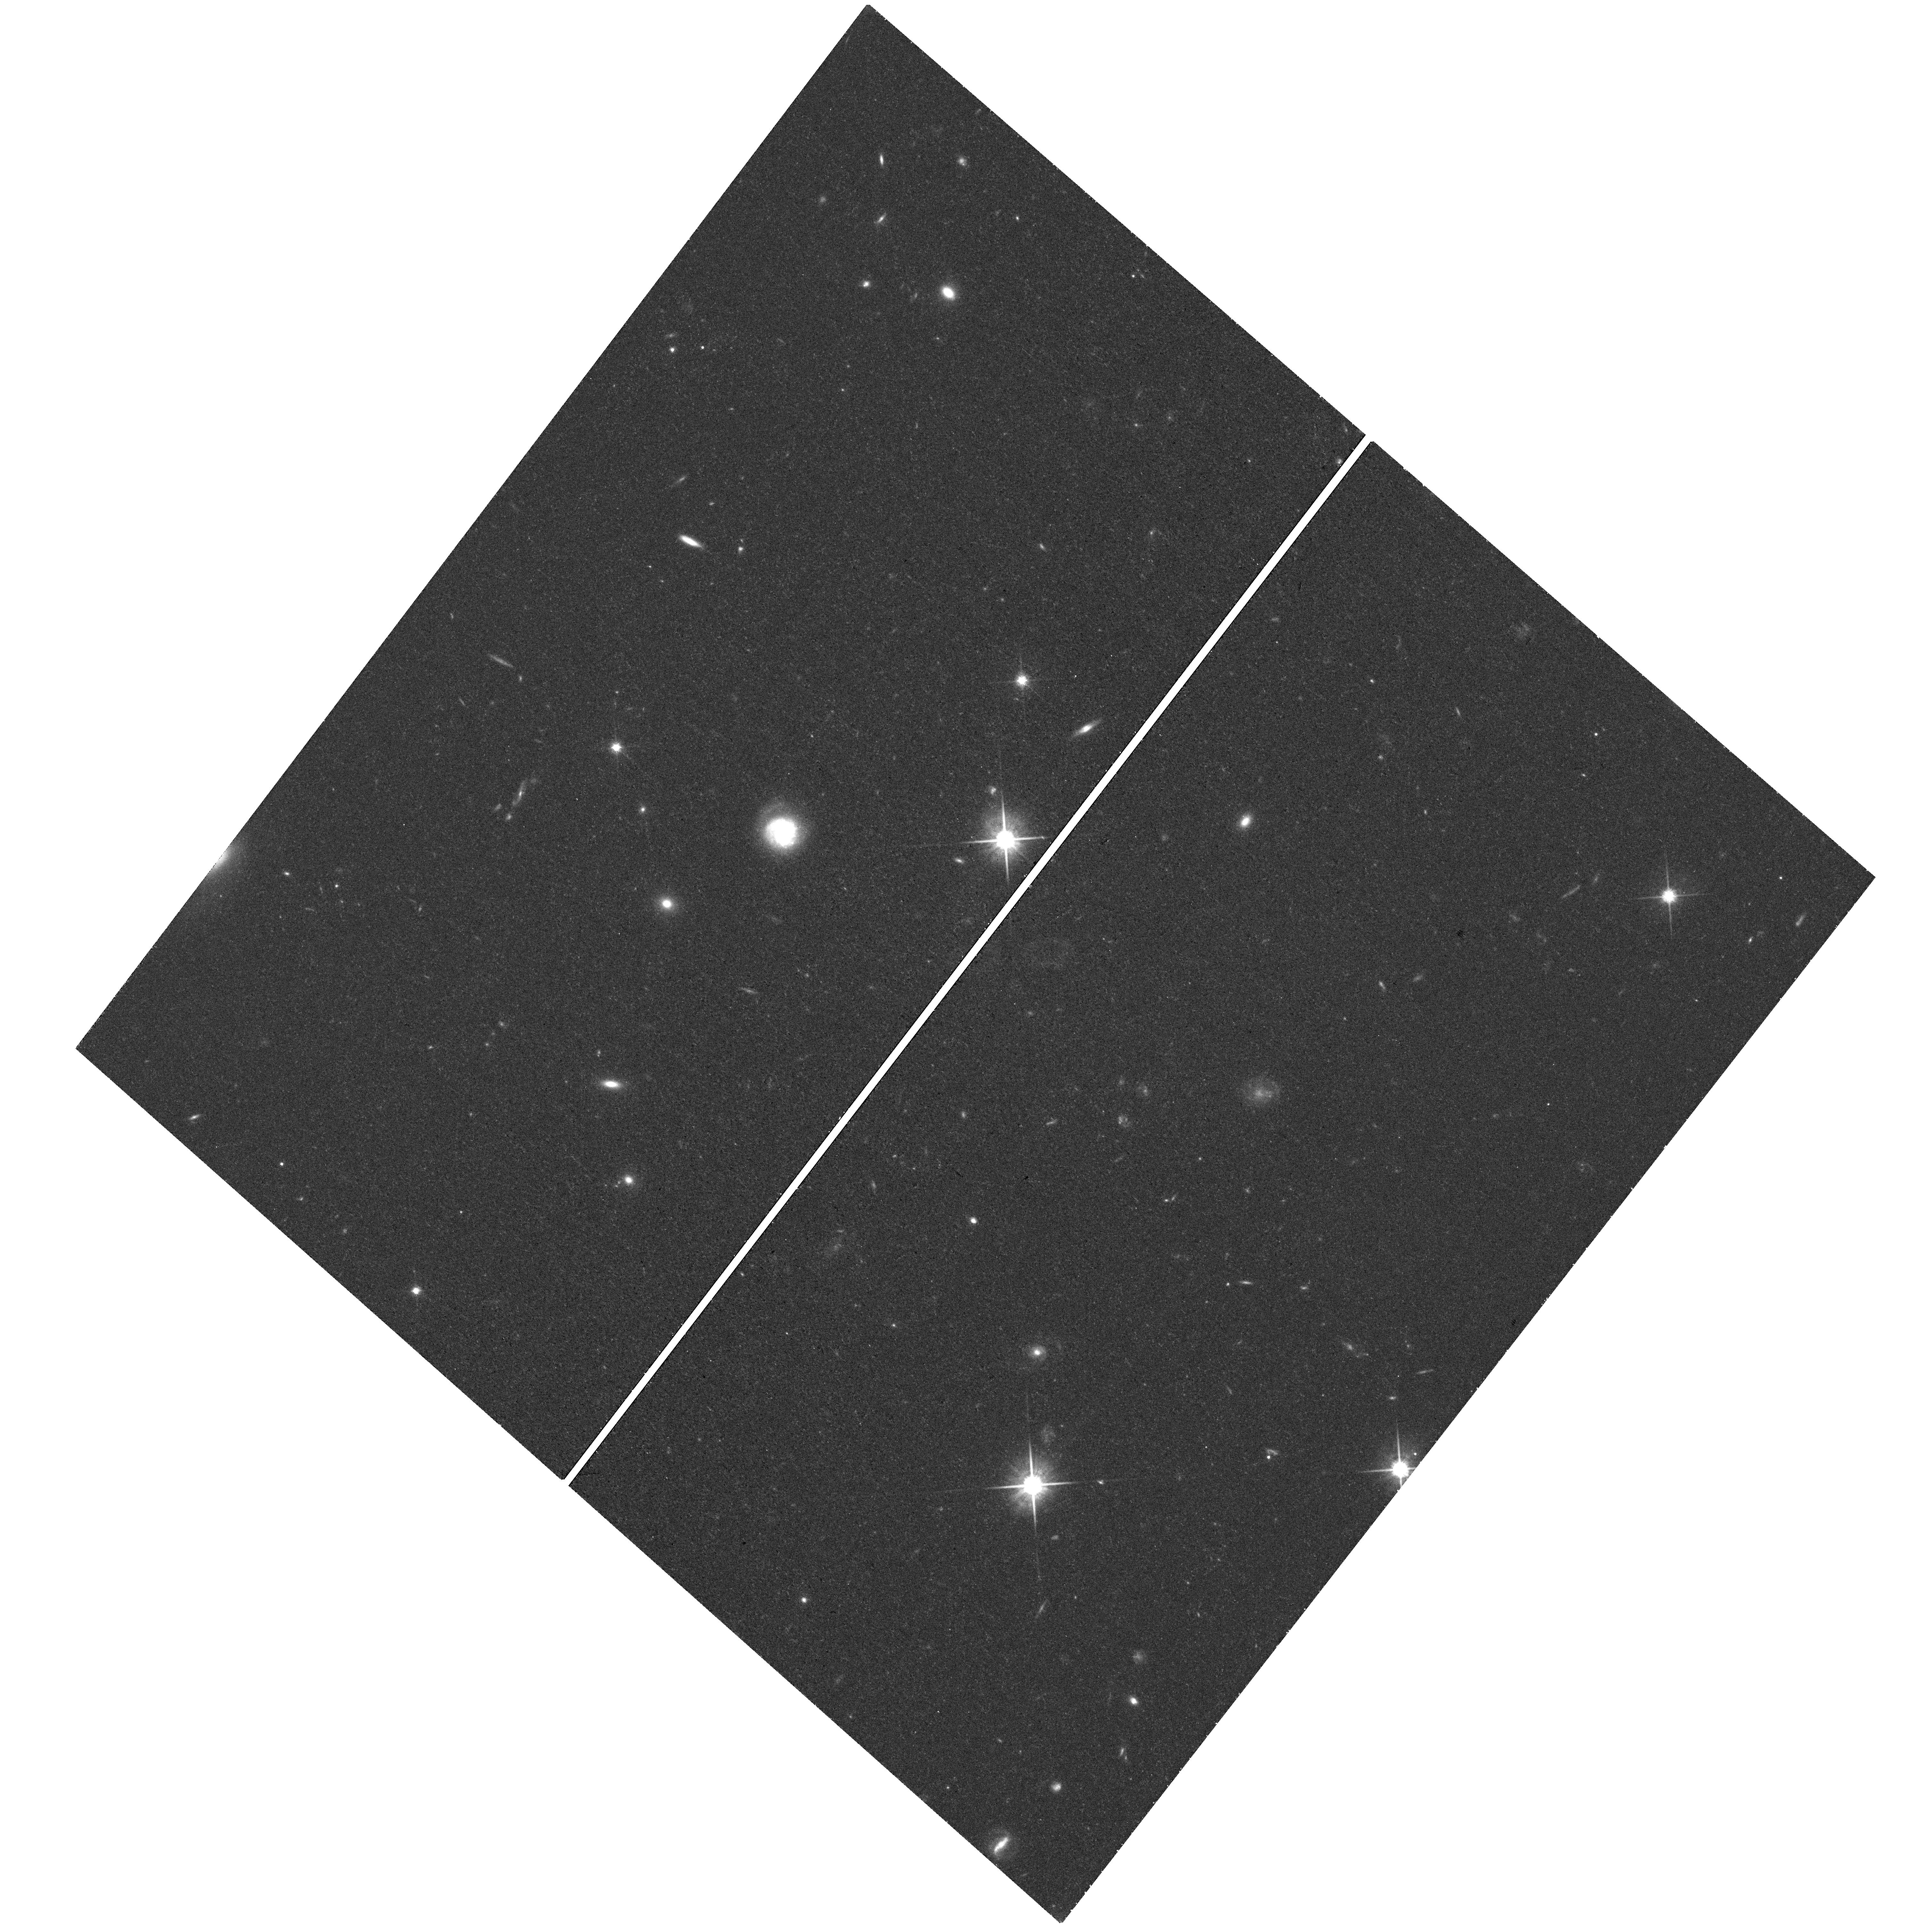
Target: field at RA 153.725°, Dec 42.438°
Instrument: WFC3/UVIS
Filter: F814W
Exposure: 36 min
Observation ID: hst_15930_04_wfc3_uvis_f814w_ie2r04

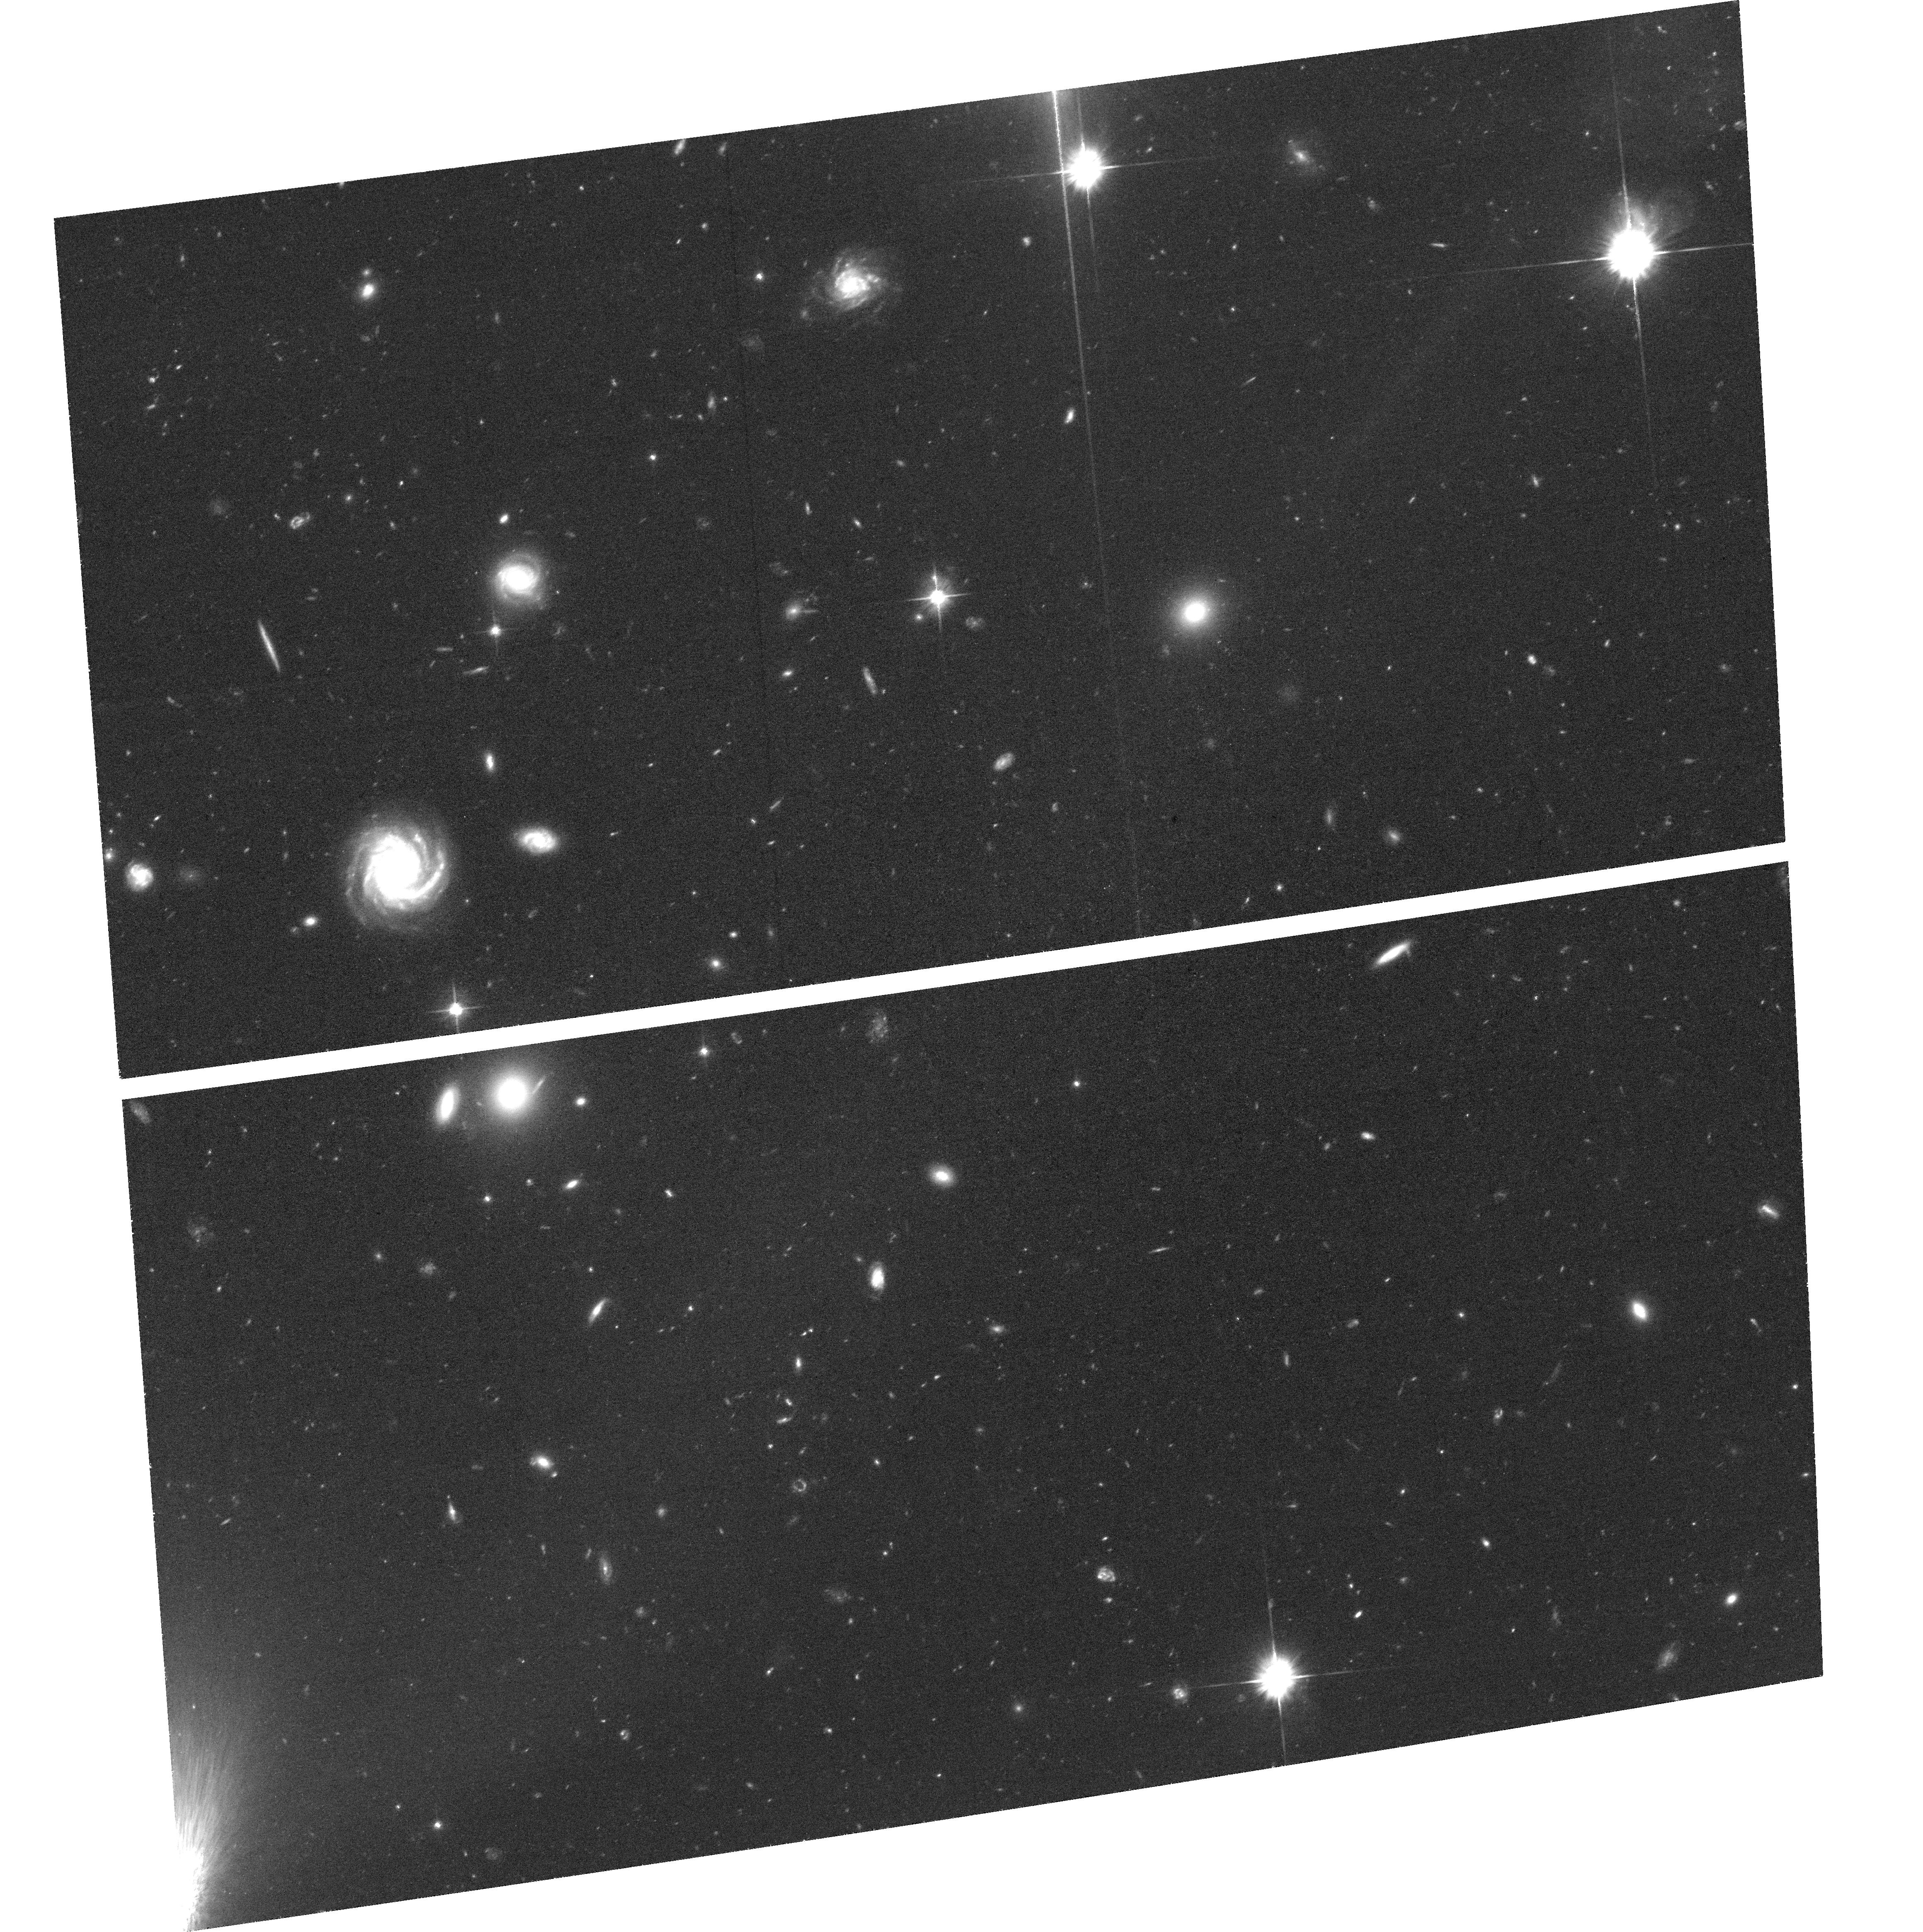
Target: STREAME1
Instrument: ACS/WFC
Filter: F606W
Exposure: 1.2 h
Observation ID: hst_15930_52_acs_wfc_f606w_je2r52

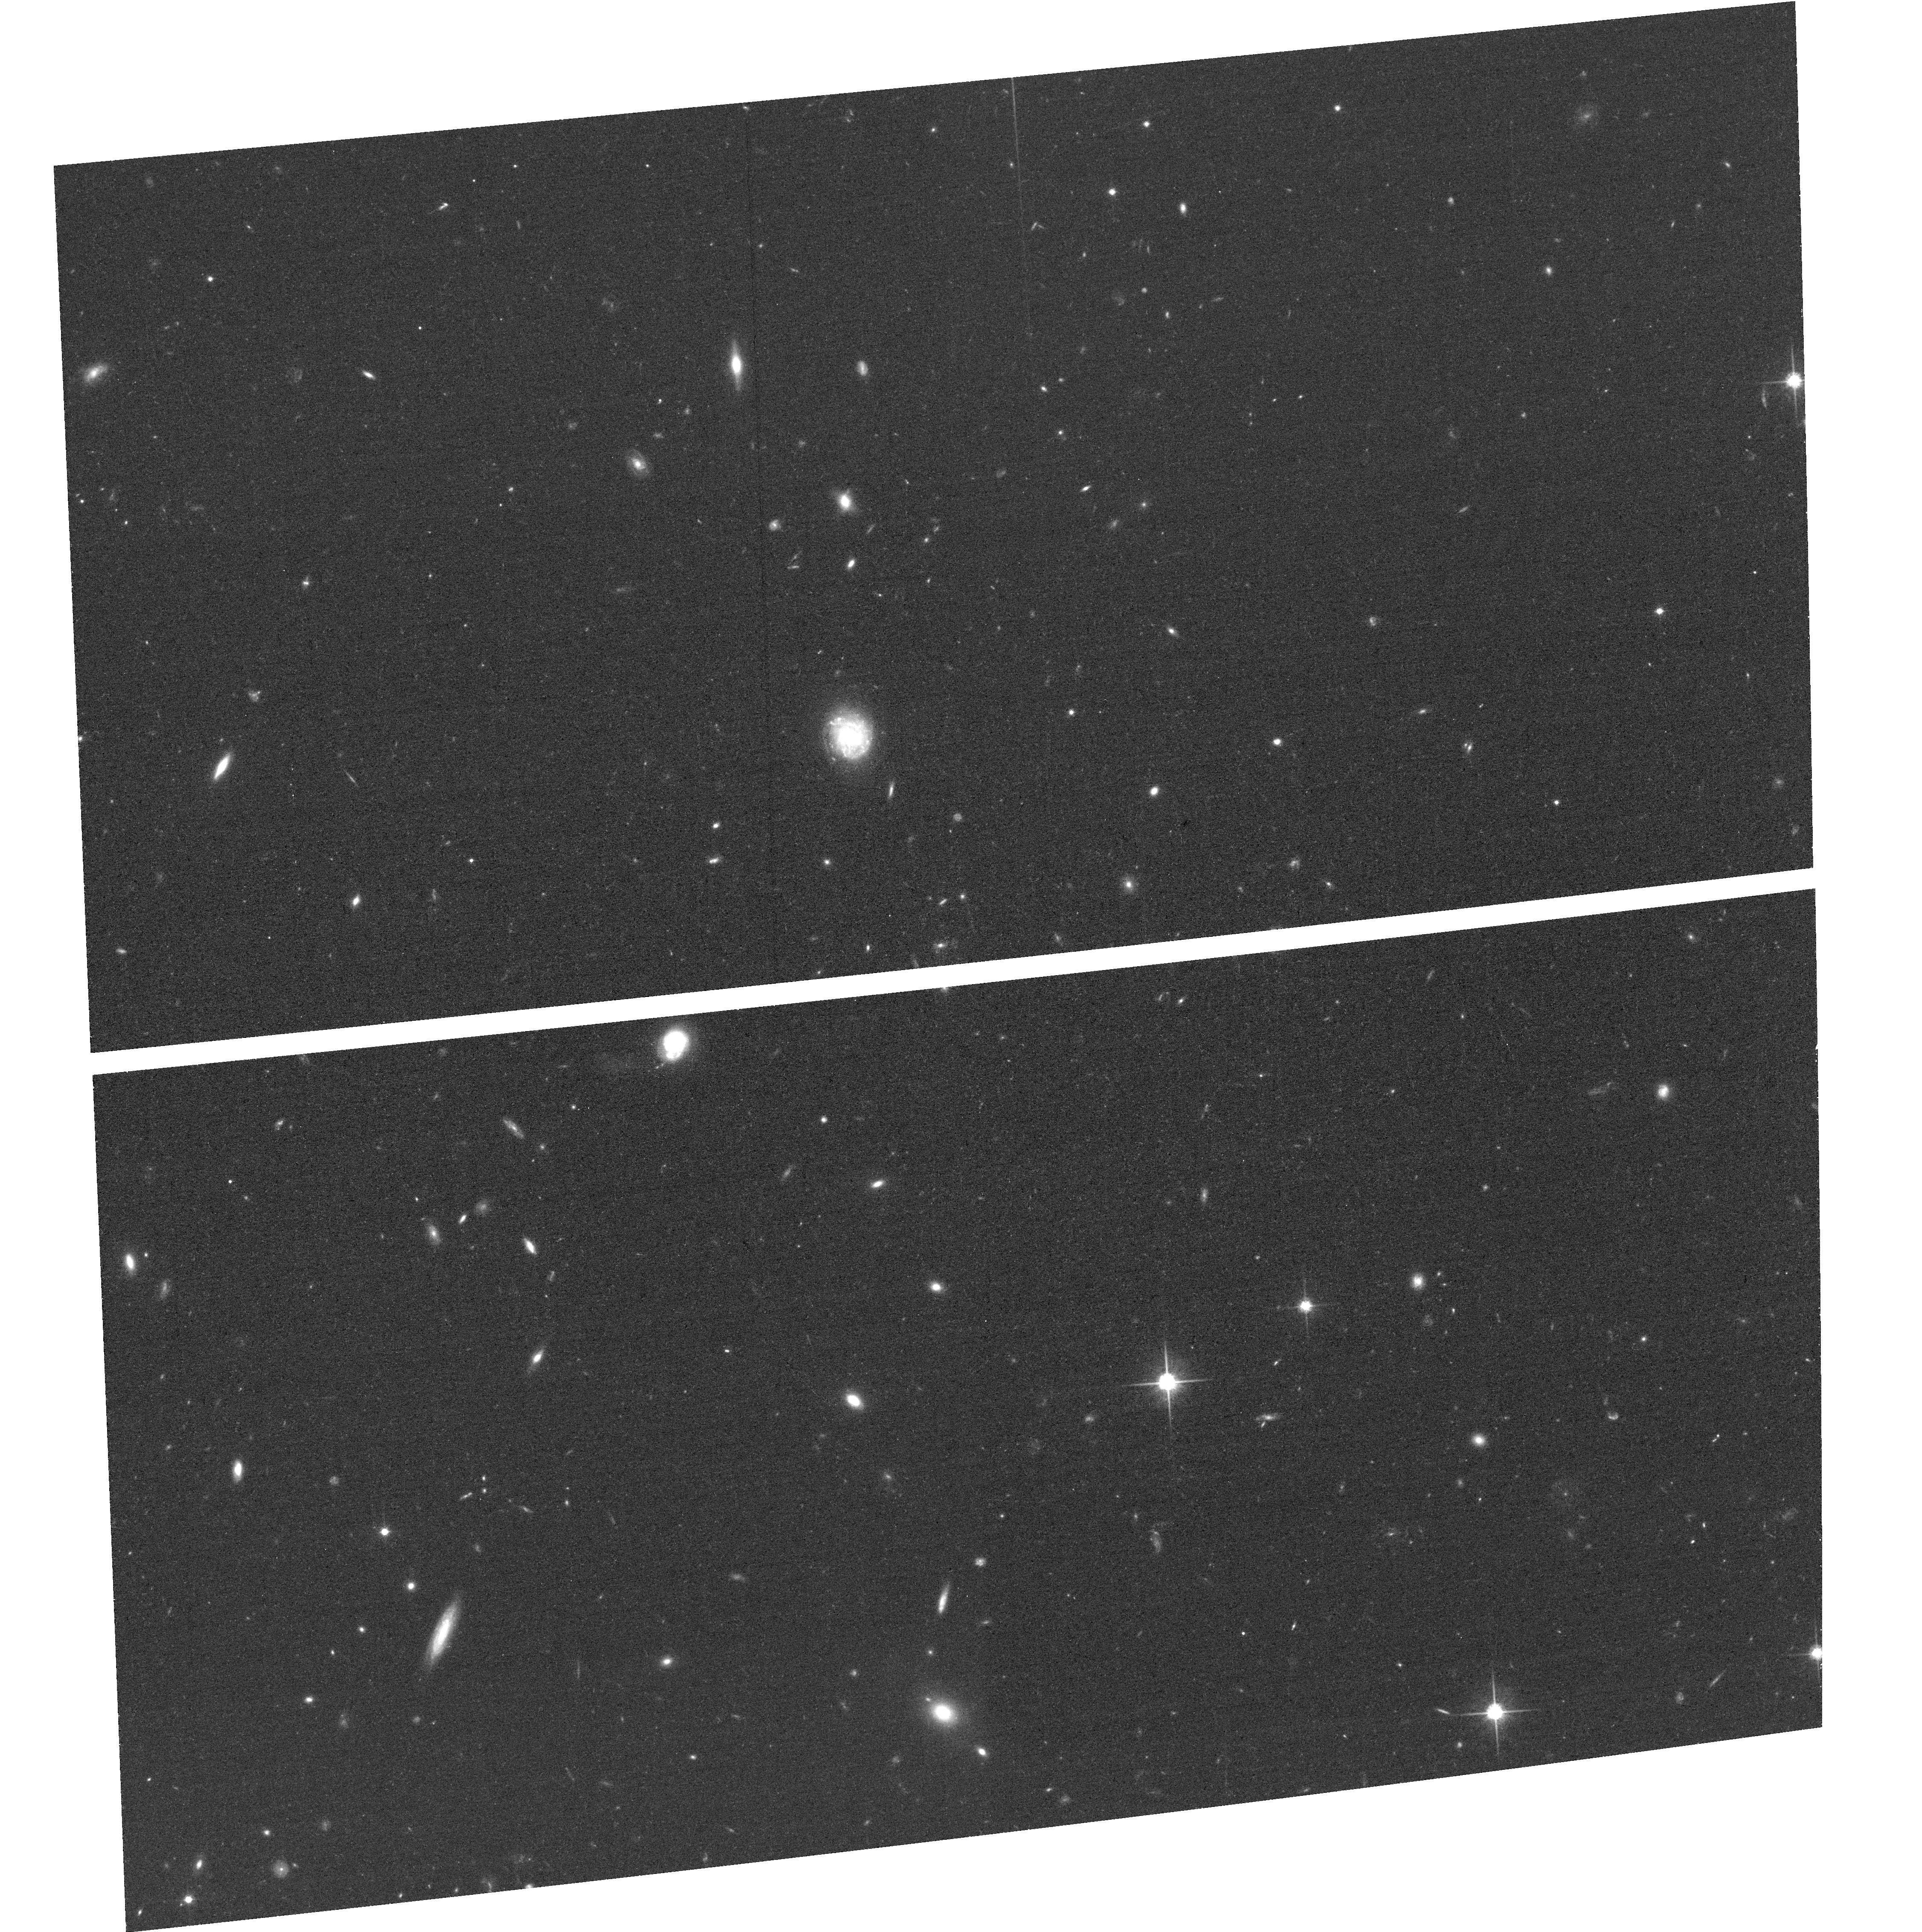
Target: SPUR4
Instrument: ACS/WFC
Filter: F814W
Exposure: 33 min
Observation ID: hst_15930_04_acs_wfc_f814w_je2r04

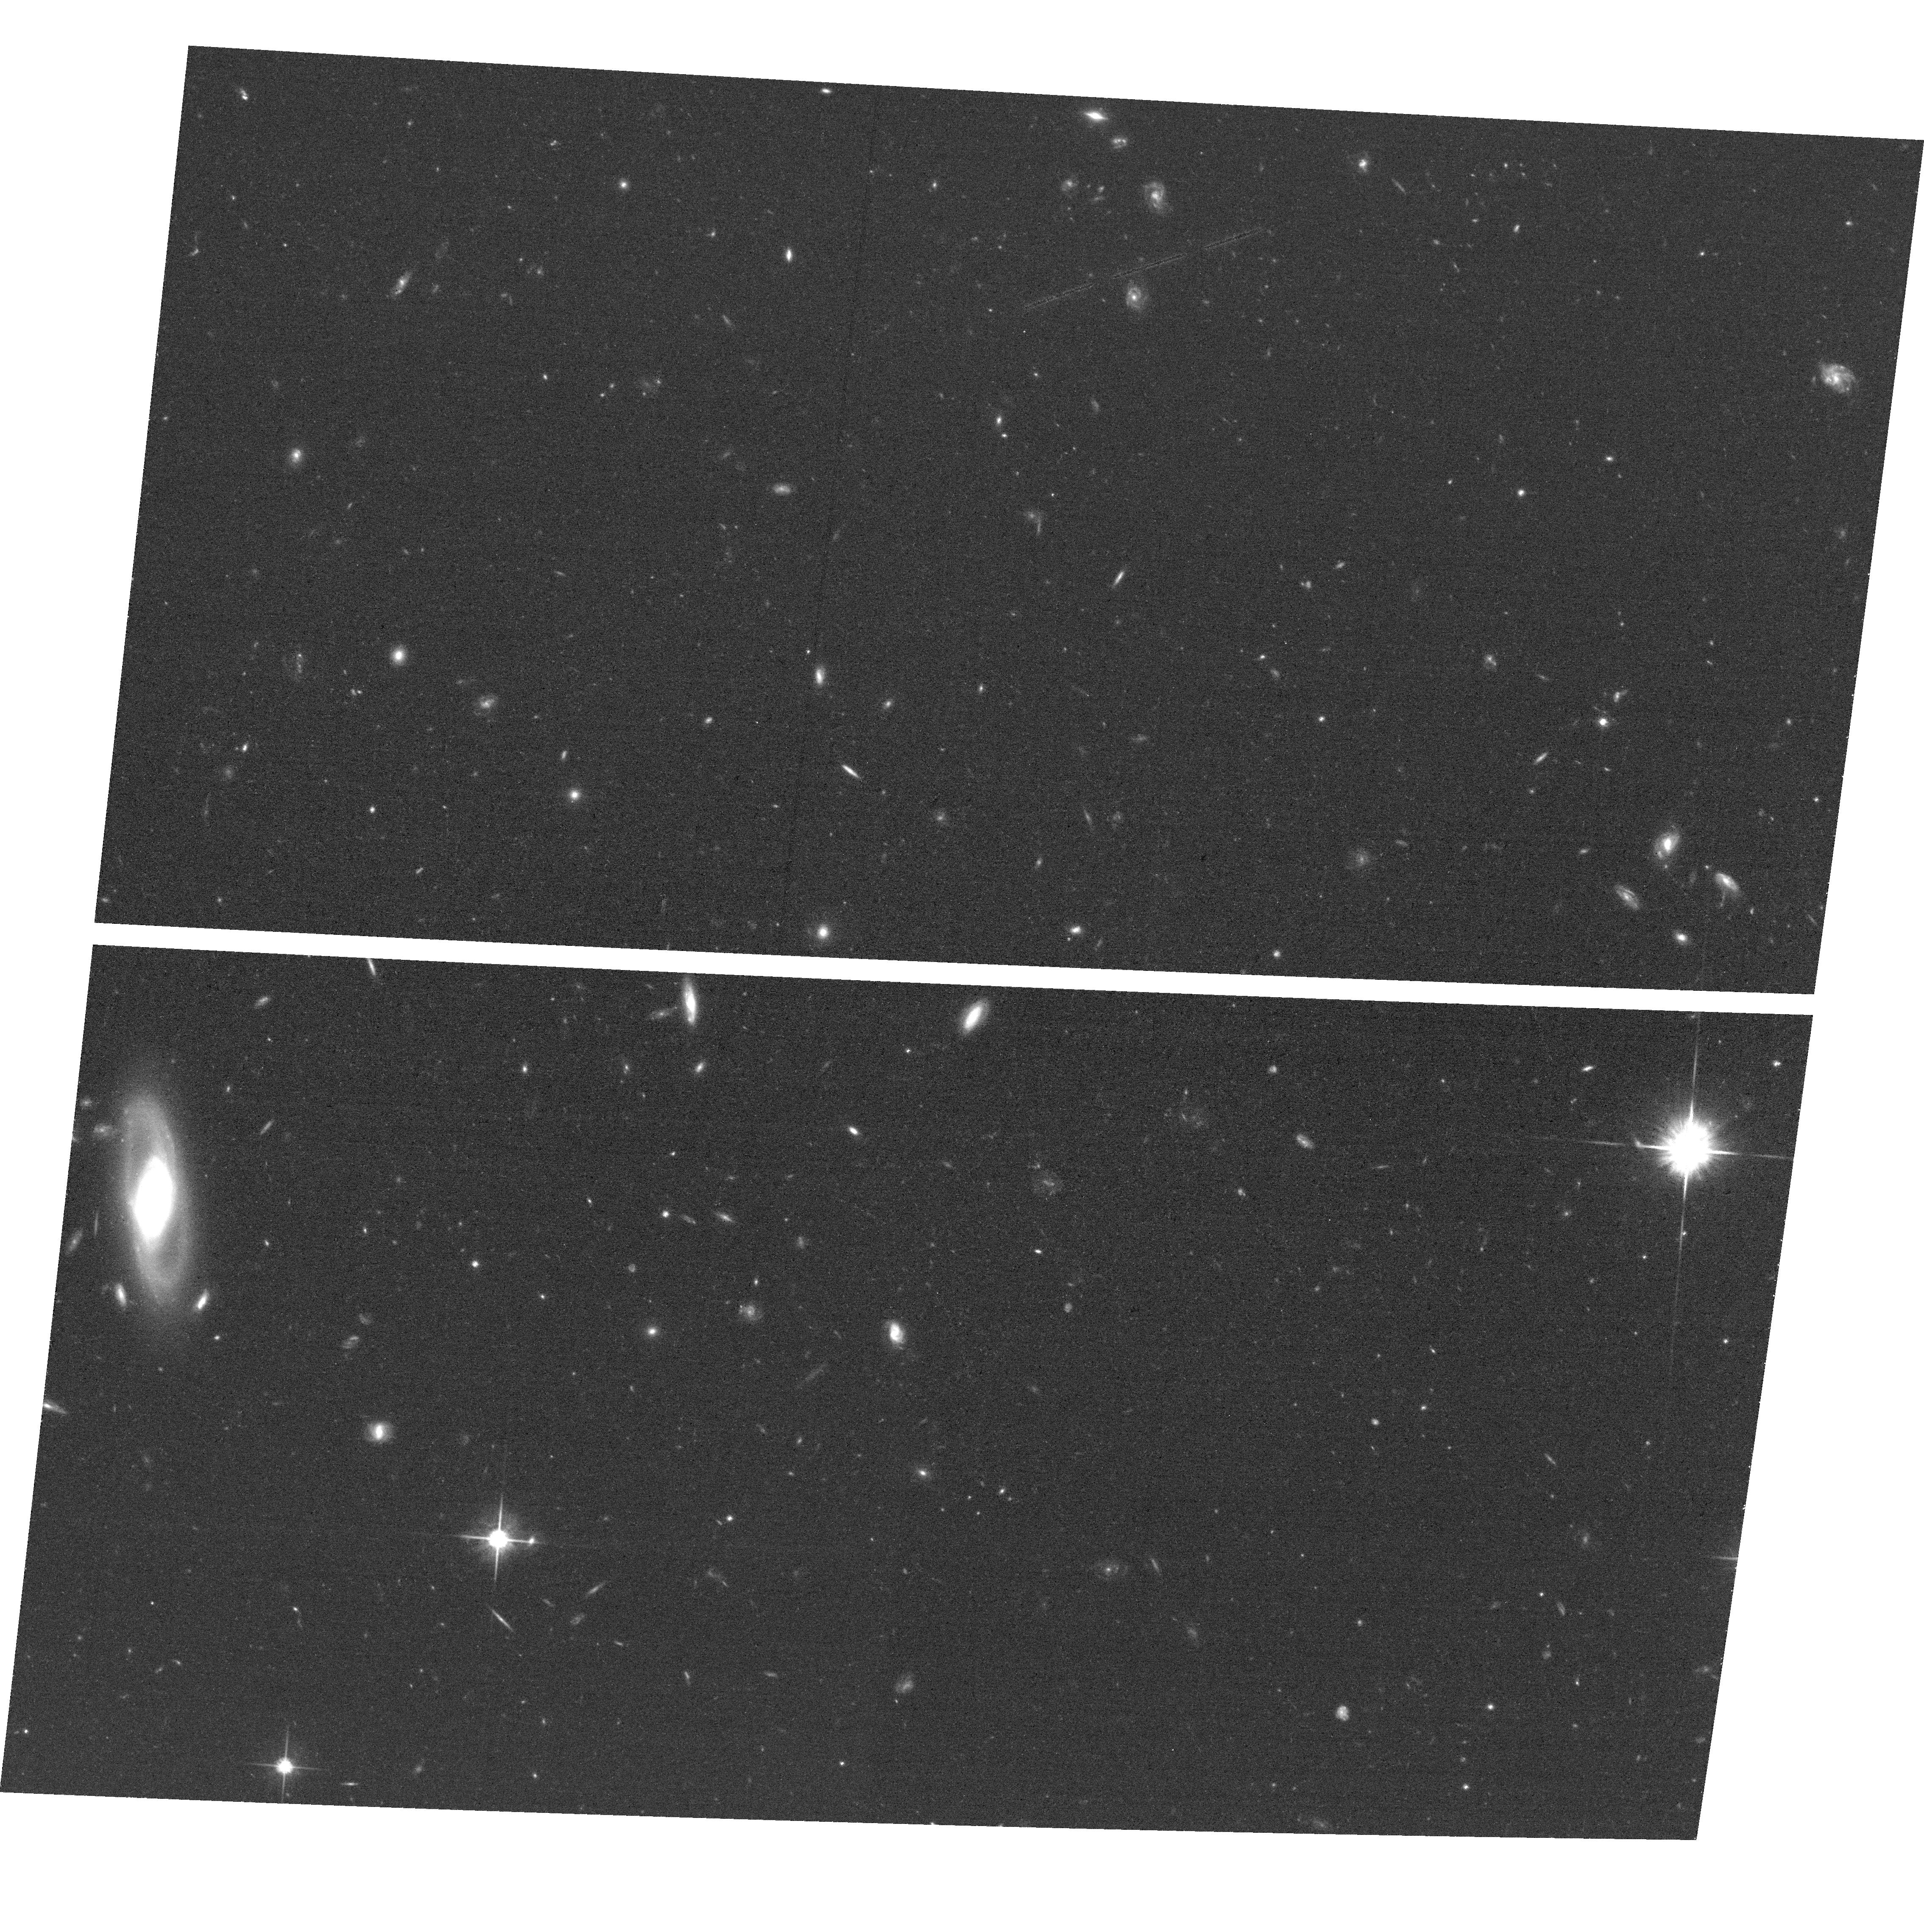
Target: STREAMW2
Instrument: ACS/WFC
Filter: F814W
Exposure: 32 min
Observation ID: hst_15930_81_acs_wfc_f814w_je2r81

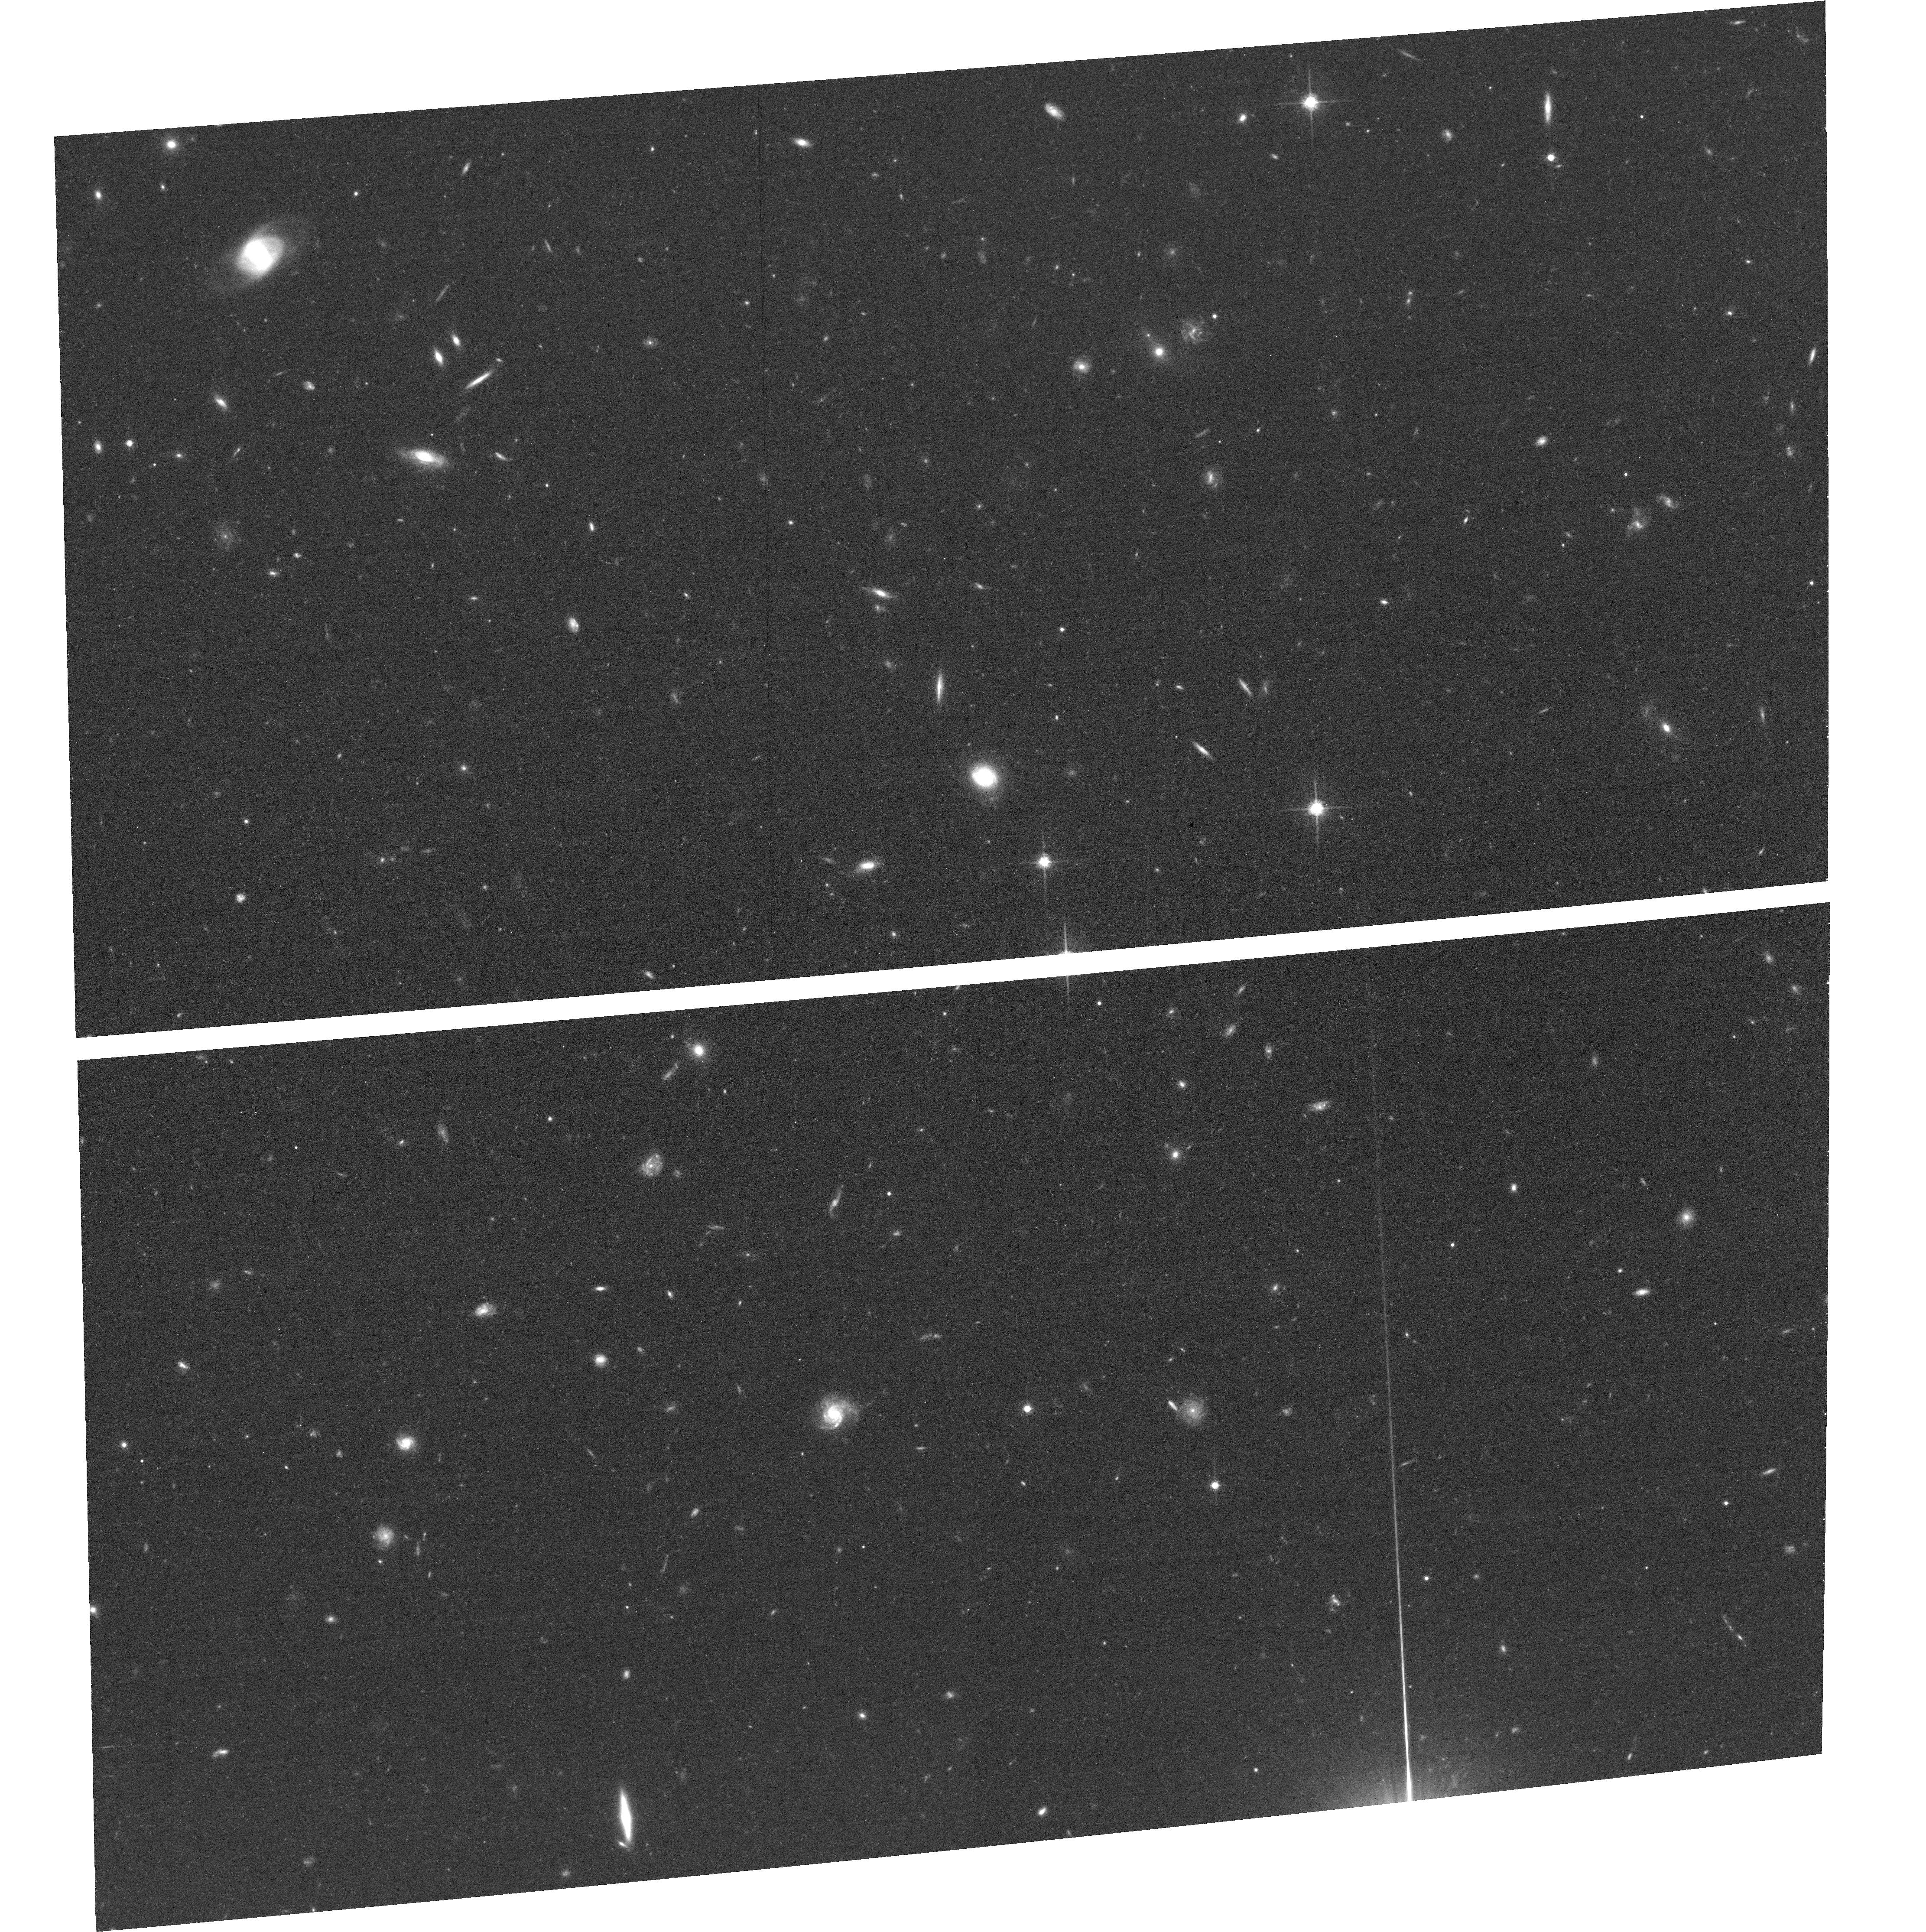
Target: SPUR1
Instrument: ACS/WFC
Filter: F814W
Exposure: 33 min
Observation ID: hst_15930_01_acs_wfc_f814w_je2r01

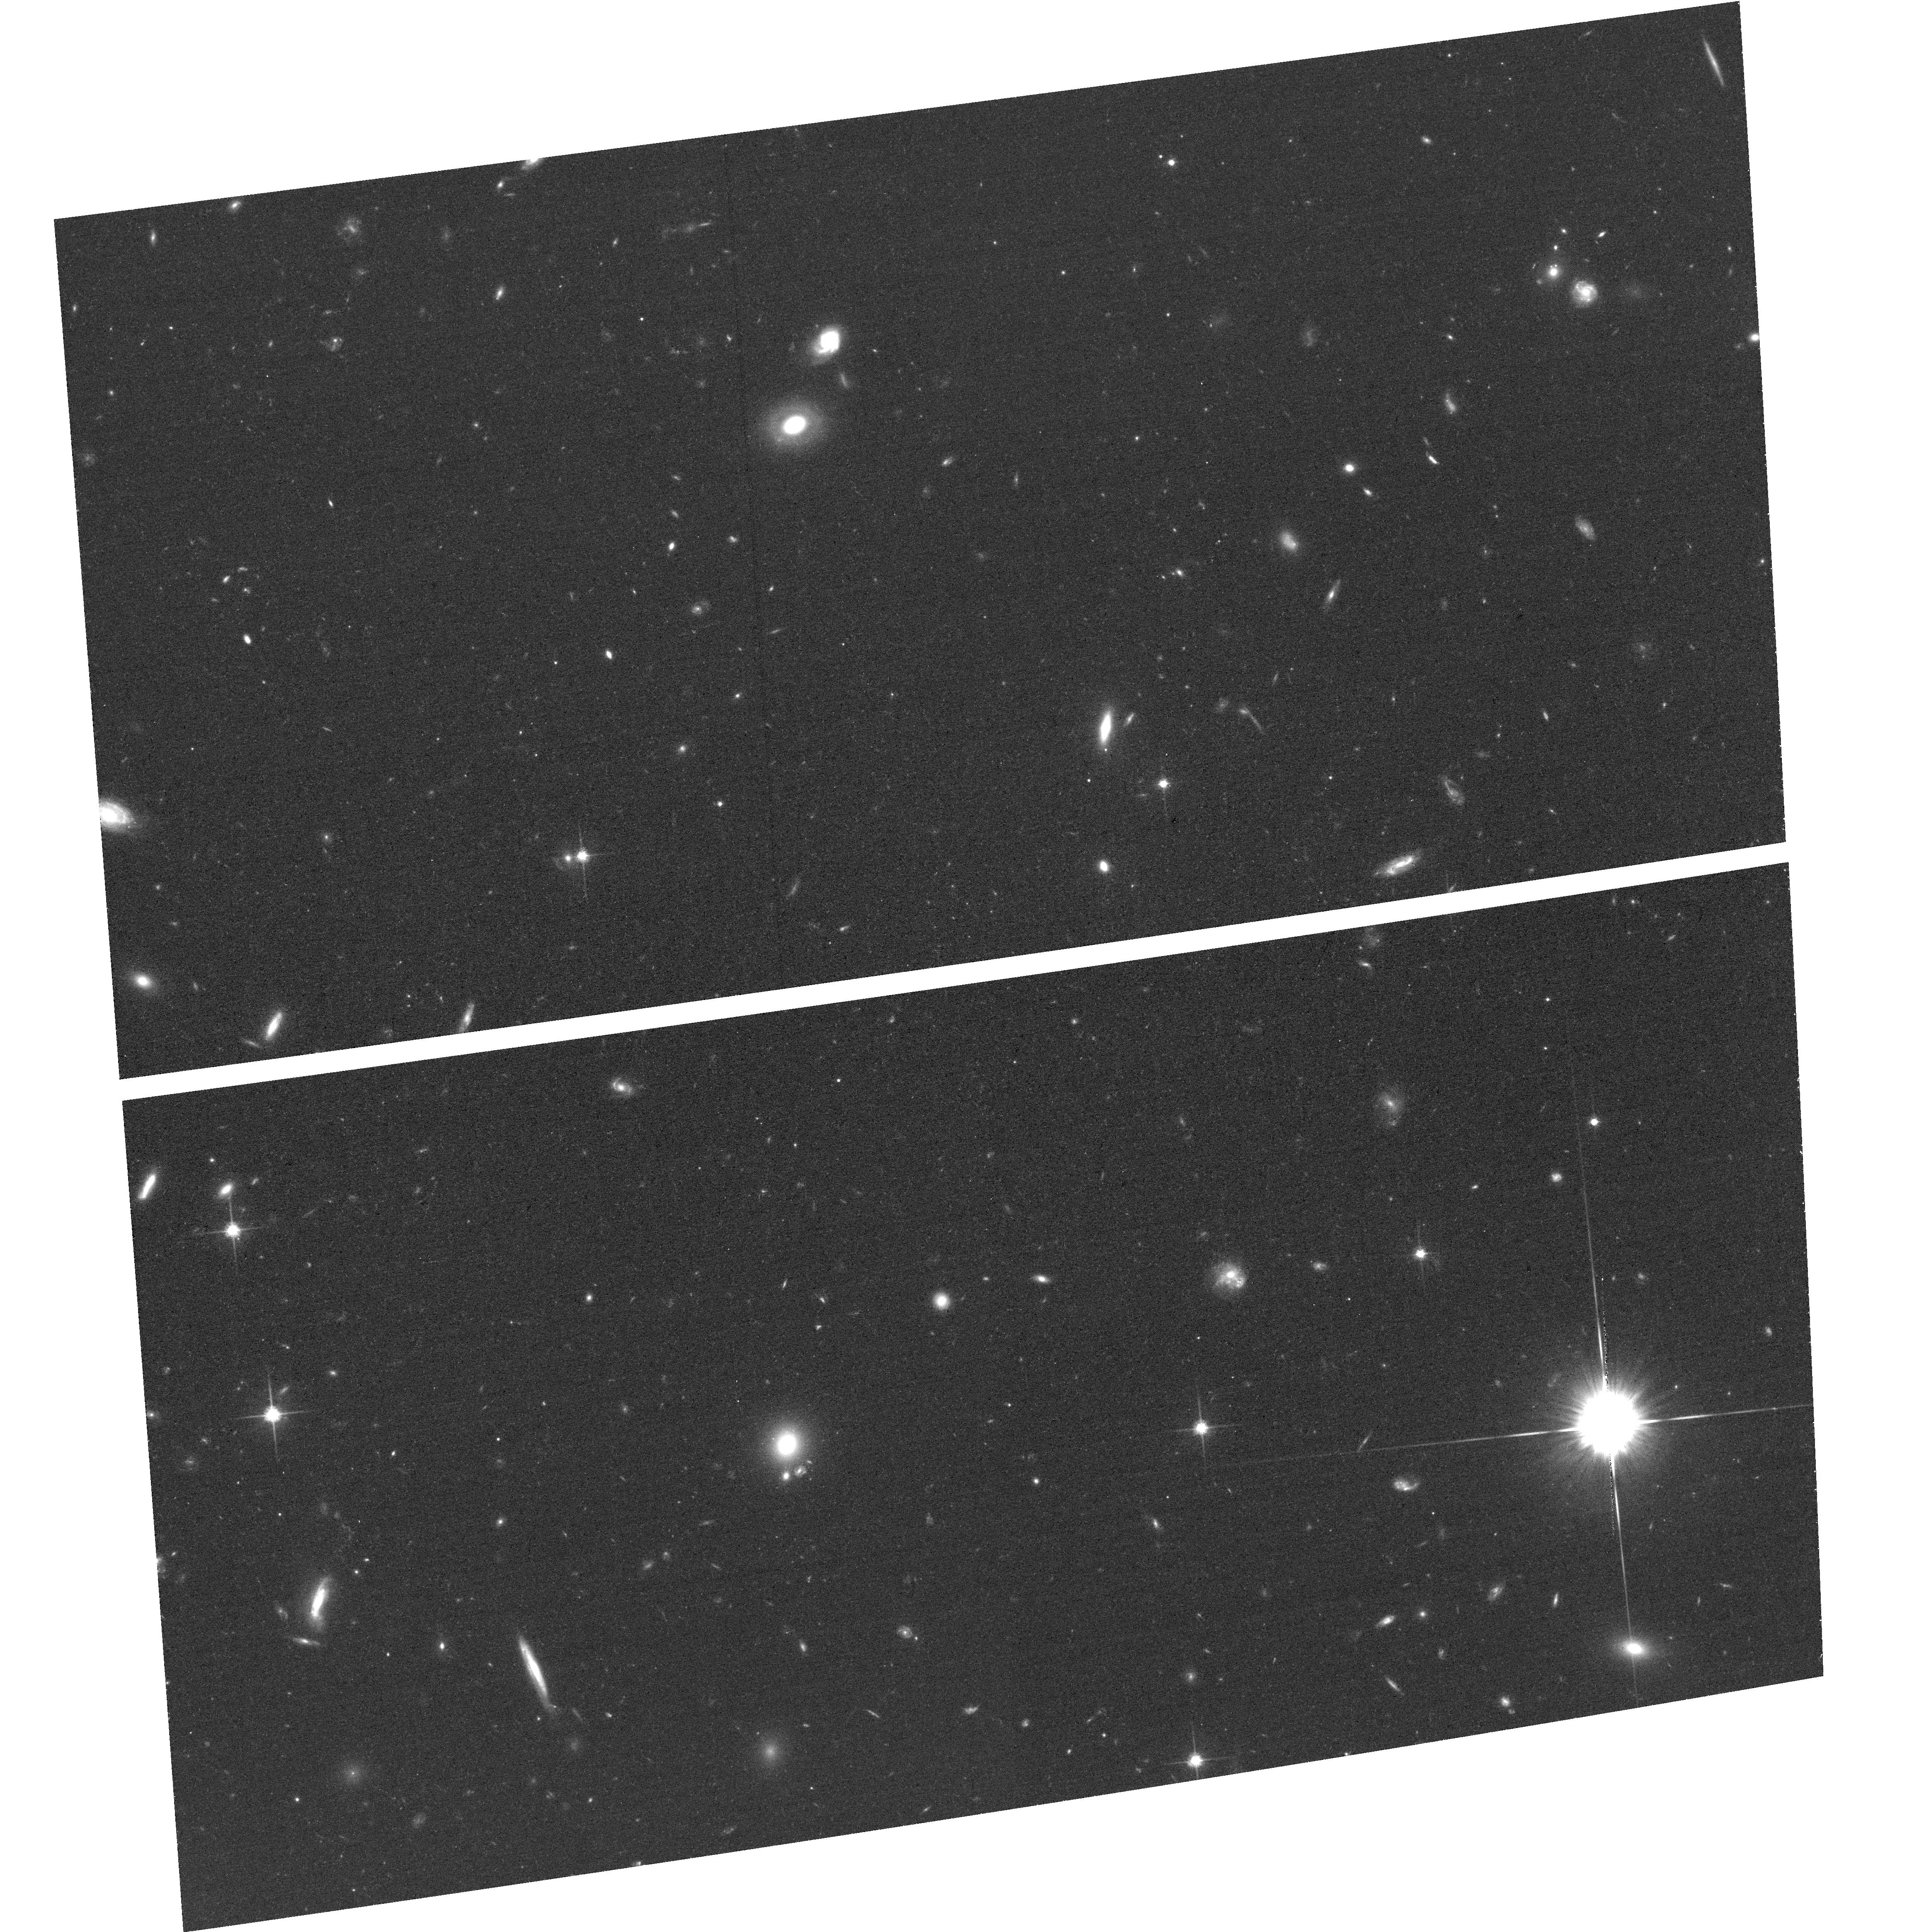
Target: STREAME2
Instrument: ACS/WFC
Filter: F814W
Exposure: 33 min
Observation ID: hst_15930_06_acs_wfc_f814w_je2r06

Cold Dark Matter and the GD-1 Stellar Stream (PI: Conroy, Charlie)

We propose to use HST to characterize a dark-matter subhalo in the Milky Way. Tidally disrupted globular clusters create thin and kinematically cold stellar streams that are extremely sensitive to any gravitational perturbation. Orbiting in the Milky Way halo, these streams provide a unique opportunity to test for the presence of perturbing dark-matter subhalos. Gaps discovered along streams provide tentative evidence for dark matter influence, but their origin remains uncertain as stream gaps alone can be due to baryonic effects as well. Recently, Gaia observations of the GD-1 stellar stream have revealed a spur of stars associated with one of the gaps in the stream. Such features naturally arise when a stream encounters a massive perturber, and have a unique 3D kinematic signature. We propose here to measure precise proper motions in the perturbed region of GD-1. We will target eight fields with ACS/WFC and parallel-observe with WFC3/UVIS in two epochs. Proper motion accuracies near 3 km/s will be achieved by measuring the relative motion between stream stars and background galaxies using established techniques that have already been successfully applied to other objects in the Local Group (e.g., LMC/SMC, Leo I, M31, Sgr and Lethe streams). A passing subhalo is expected to introduce differences in tangential velocity between the stream and the spur, and our data will have the precision to resolve these kinematic offsets. Our results will definitively establish whether GD-1 features are a signature of a dark matter subhalo. If HST confirms the subhalo origin of the gap, it will measure the physical properties of the subhalo and rule out all reasonable alternatives.